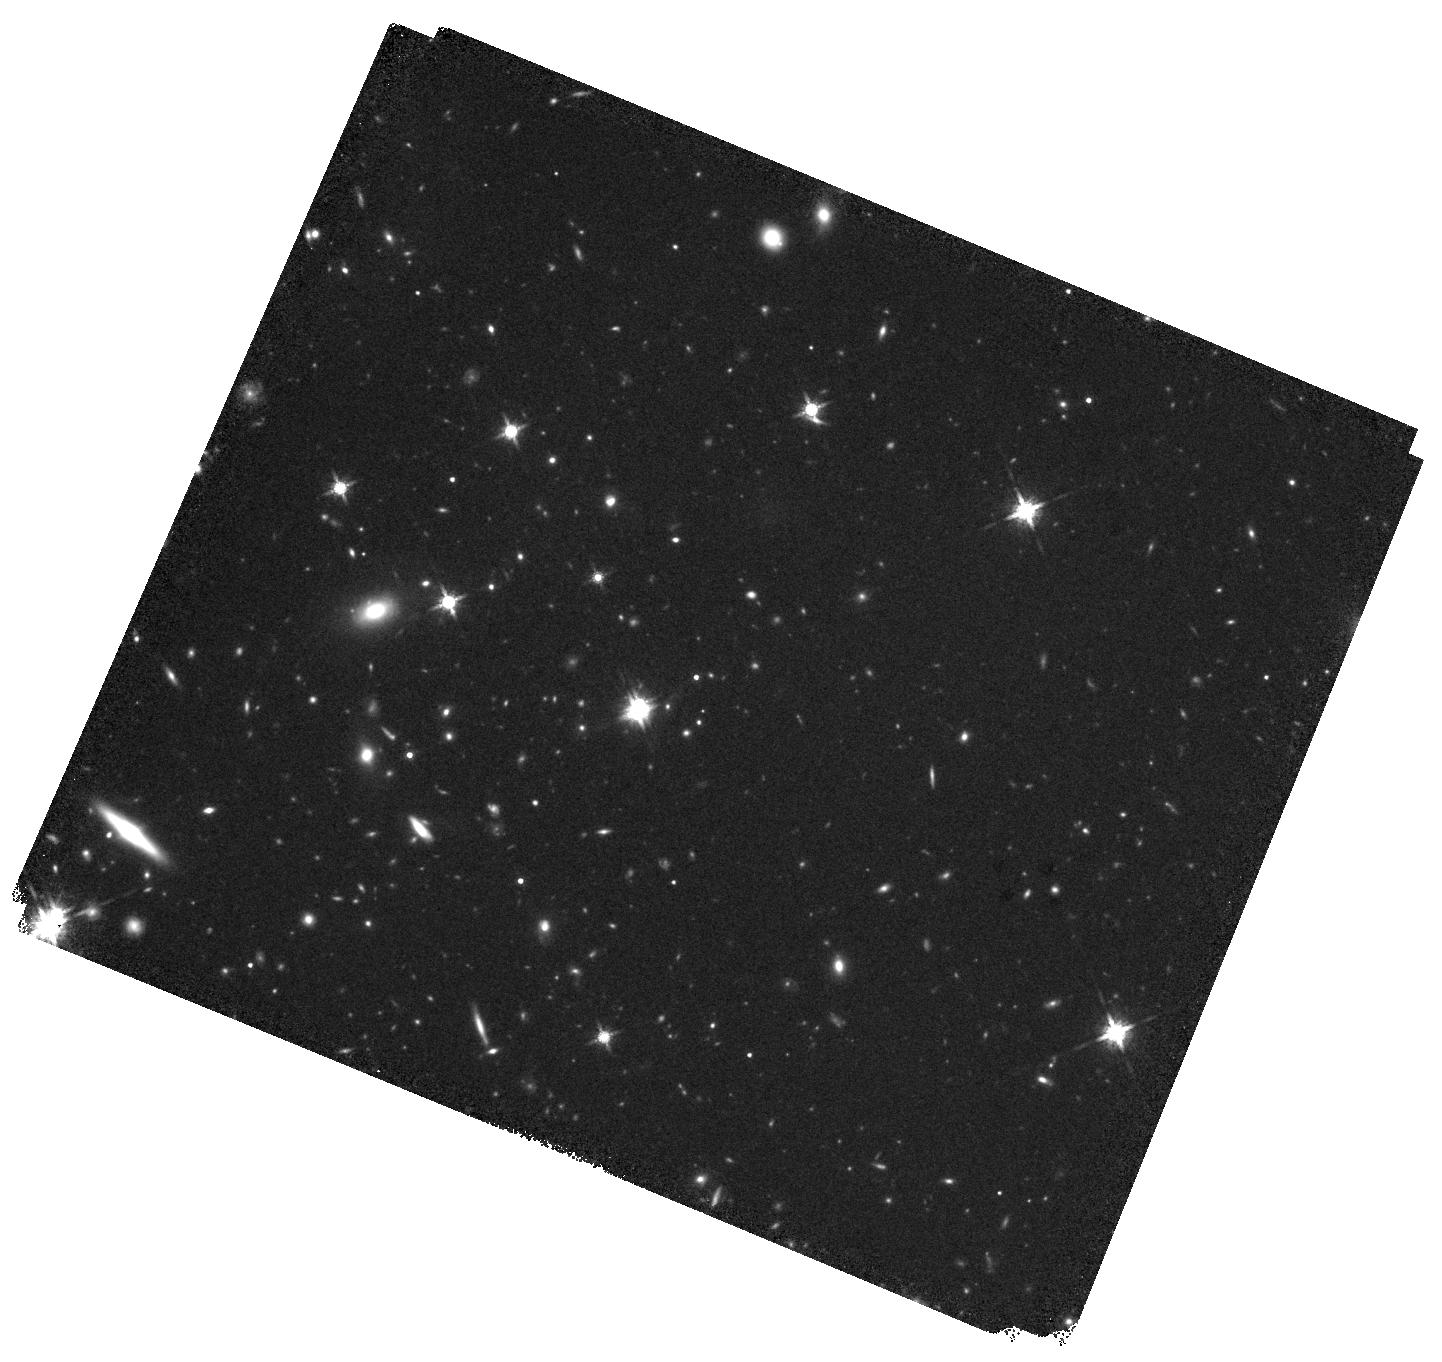
Target: J0803+3908
Instrument: WFC3/IR
Filter: F160W
Exposure: 40 min
Observation ID: hst_17916_10_wfc3_ir_f160w_ifjj10

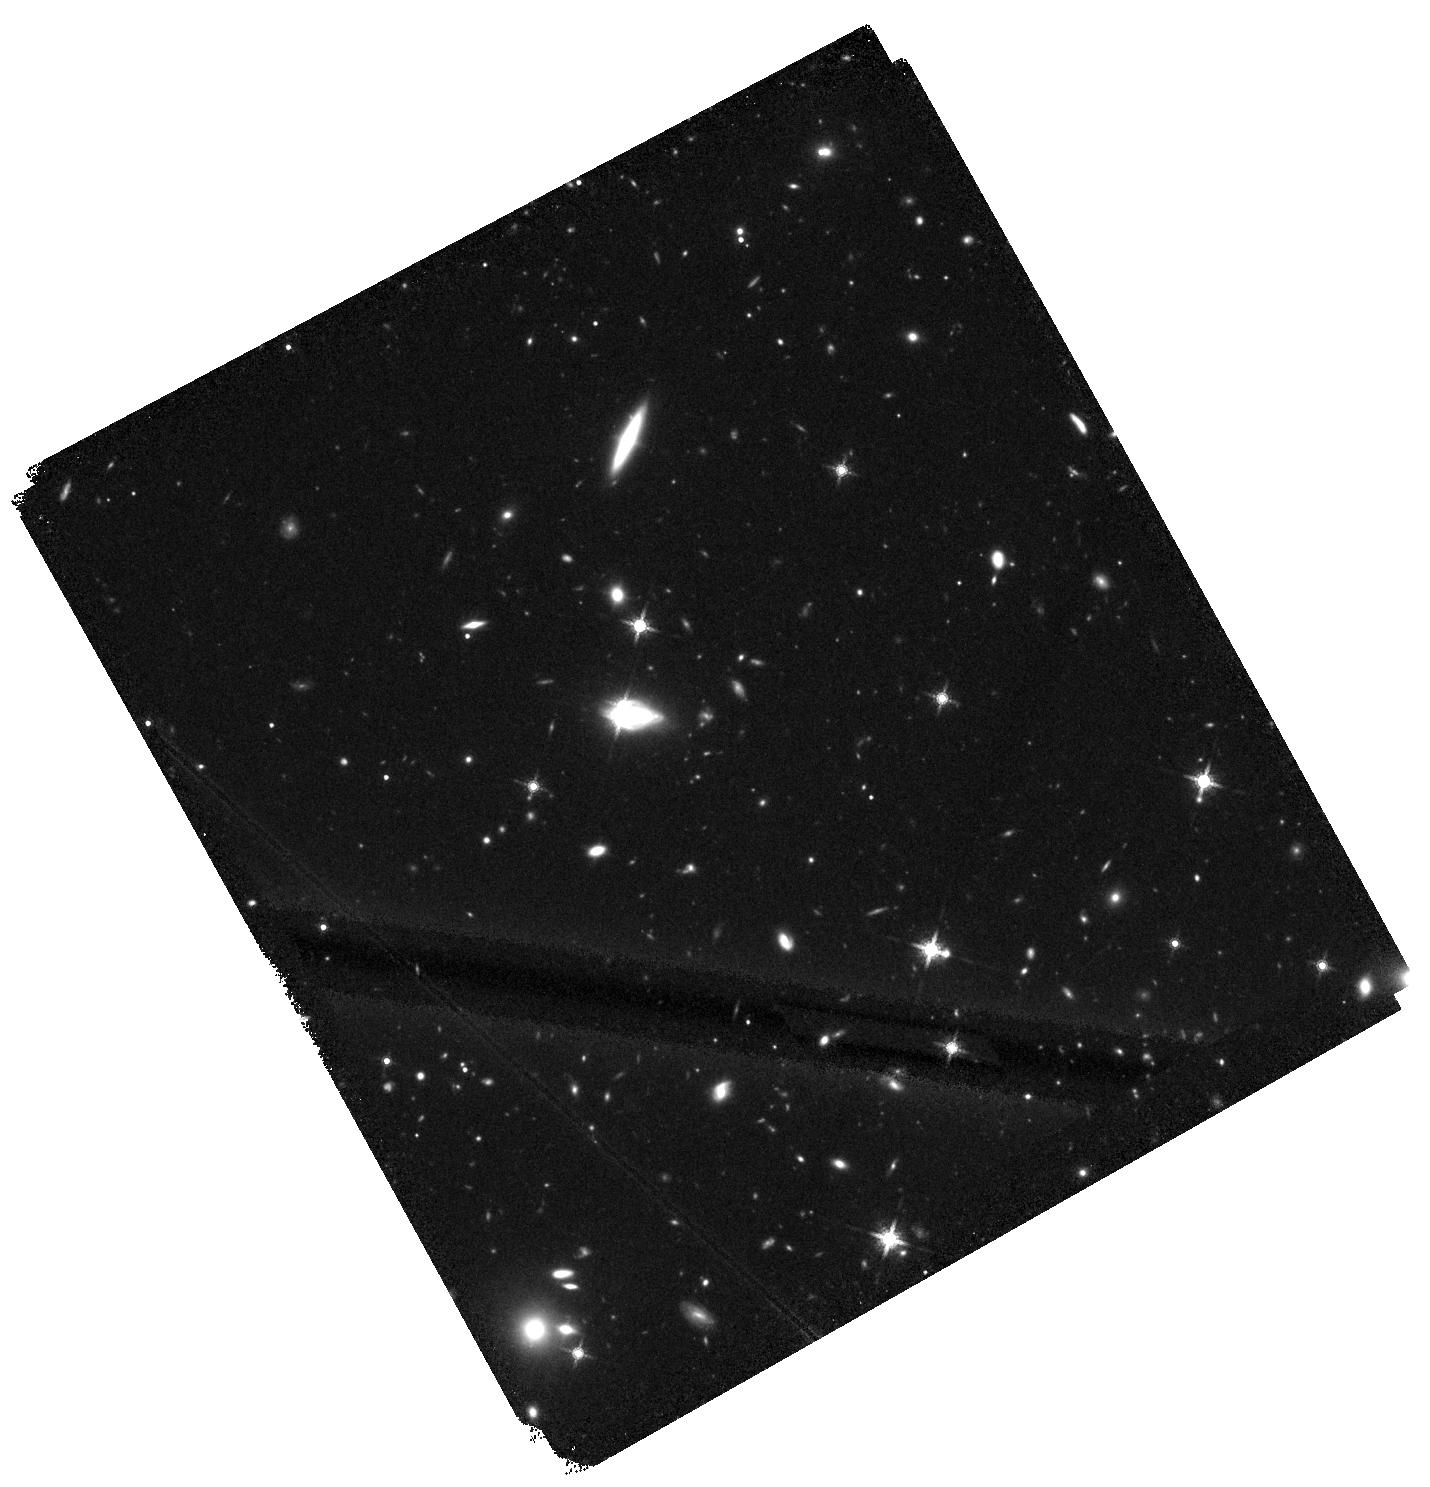
Target: DECALSJ2157-4201
Instrument: WFC3/IR
Filter: F160W
Exposure: 40 min
Observation ID: hst_17916_17_wfc3_ir_f160w_ifjj17

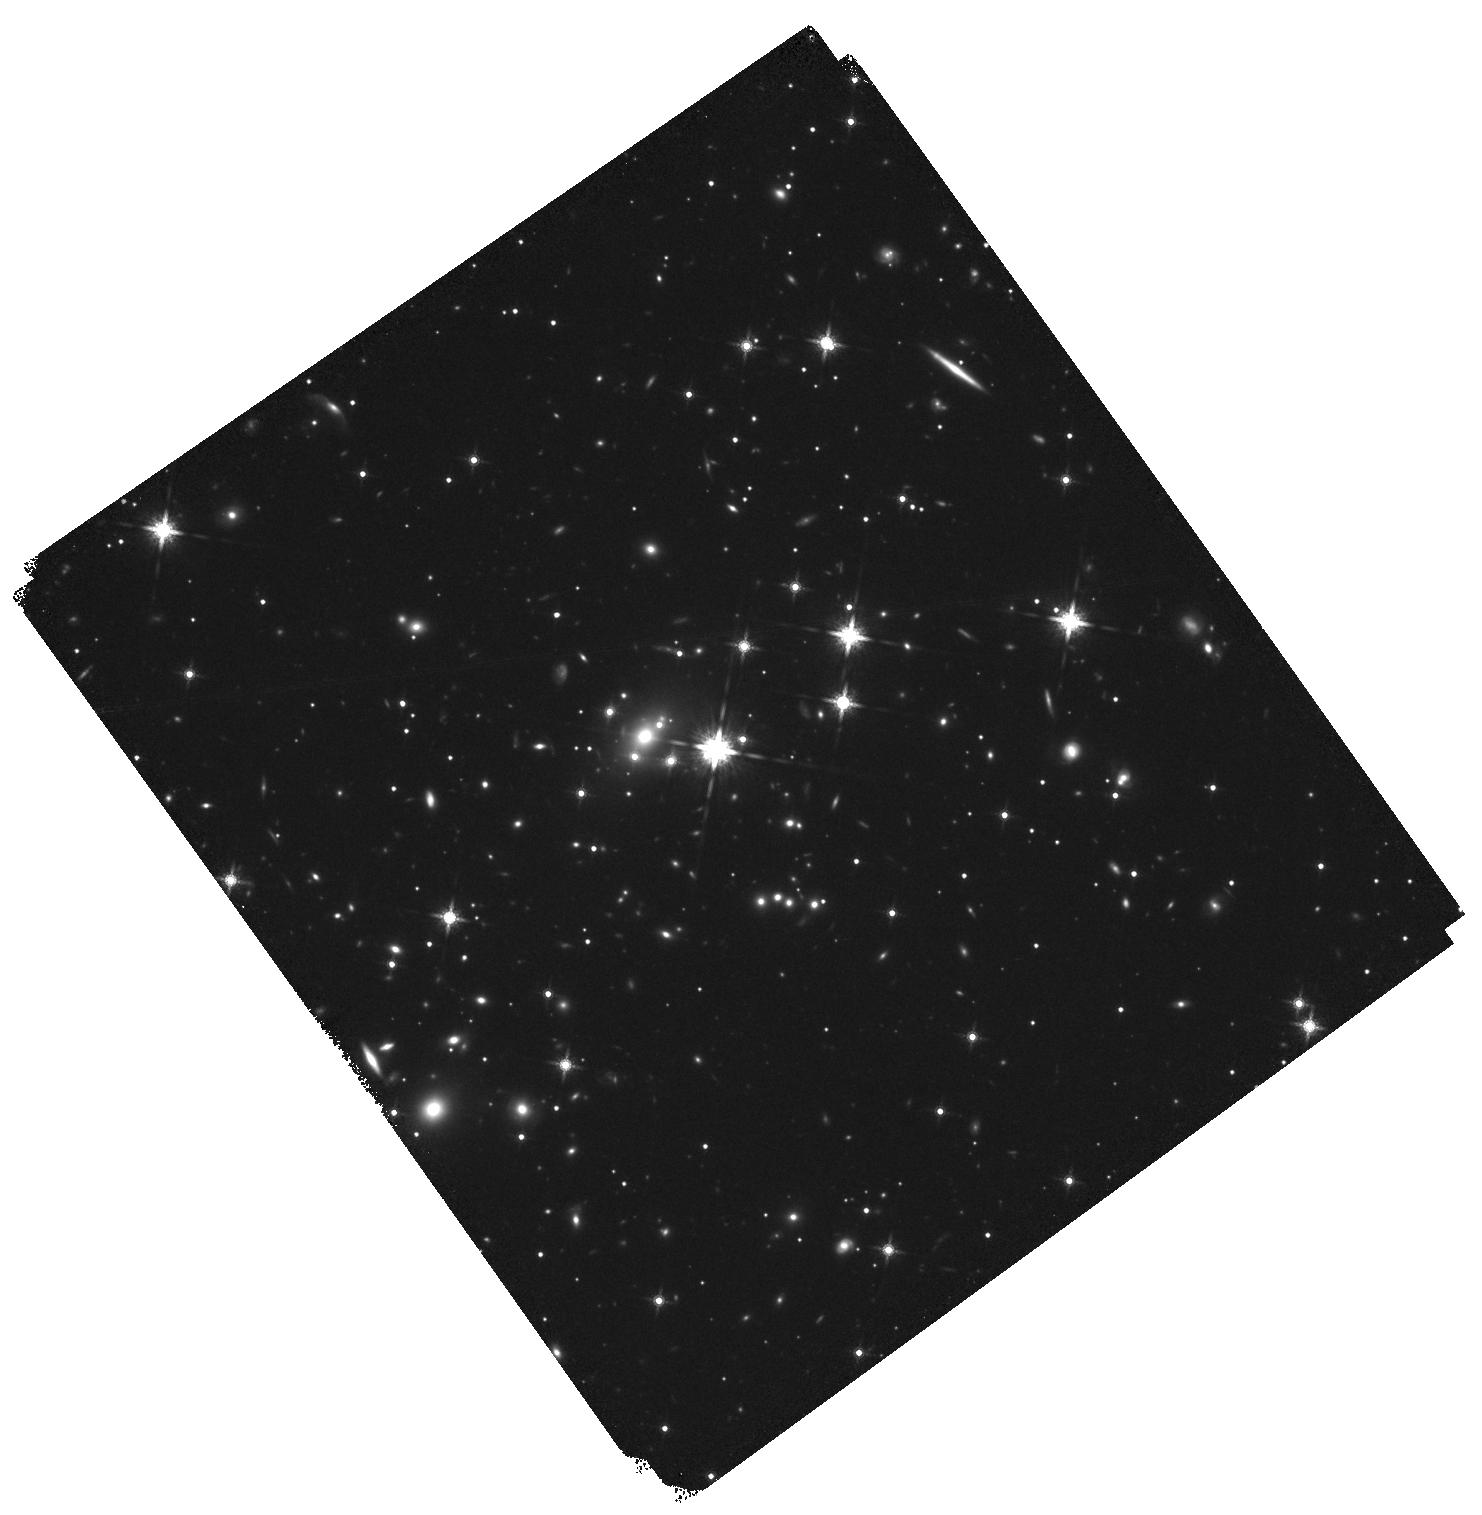
Target: GRALJ1651-0417
Instrument: WFC3/IR
Filter: F160W
Exposure: 38 min
Observation ID: hst_17916_14_wfc3_ir_f160w_ifjj14

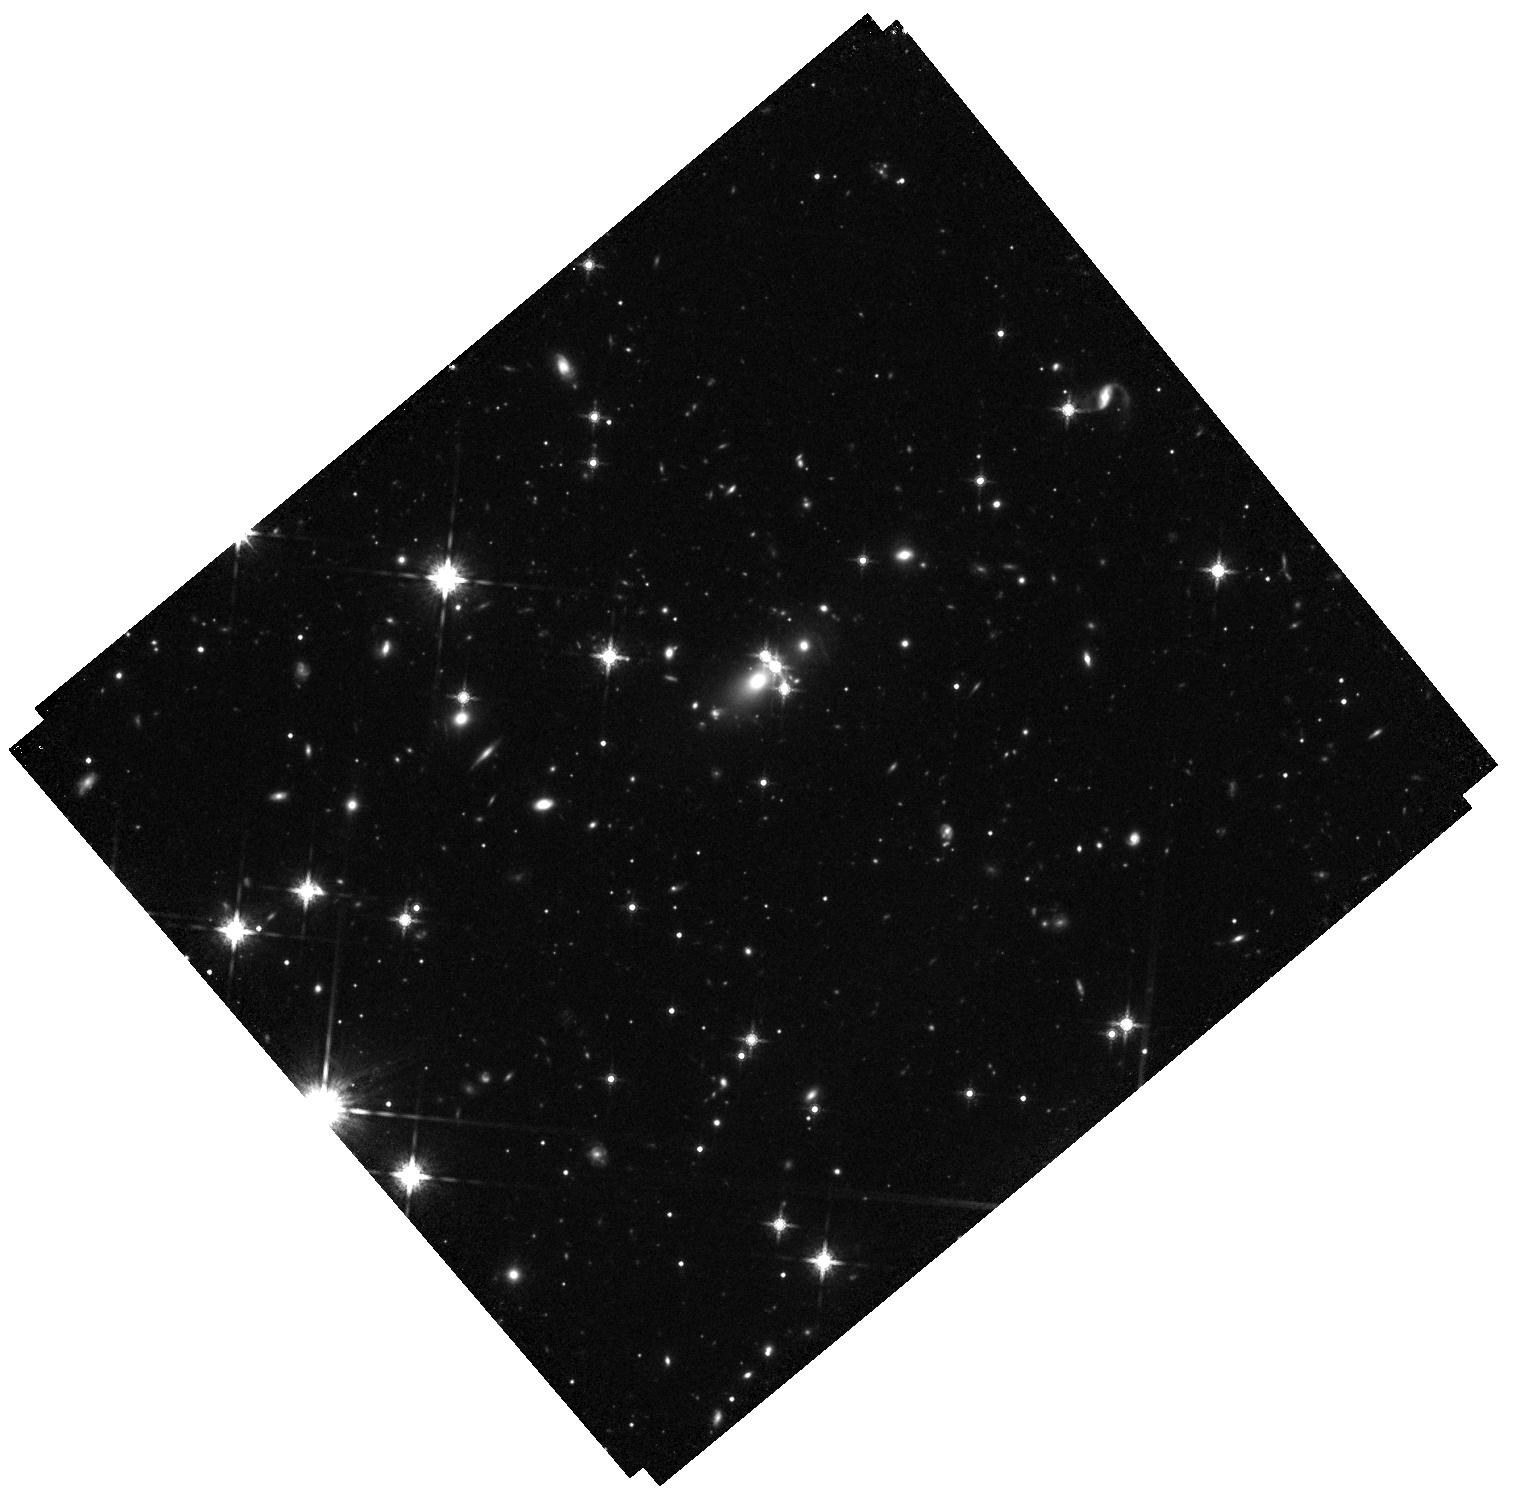
Target: J0457-7820
Instrument: WFC3/IR
Filter: F160W
Exposure: 42 min
Observation ID: hst_17916_04_wfc3_ir_f160w_ifjj04

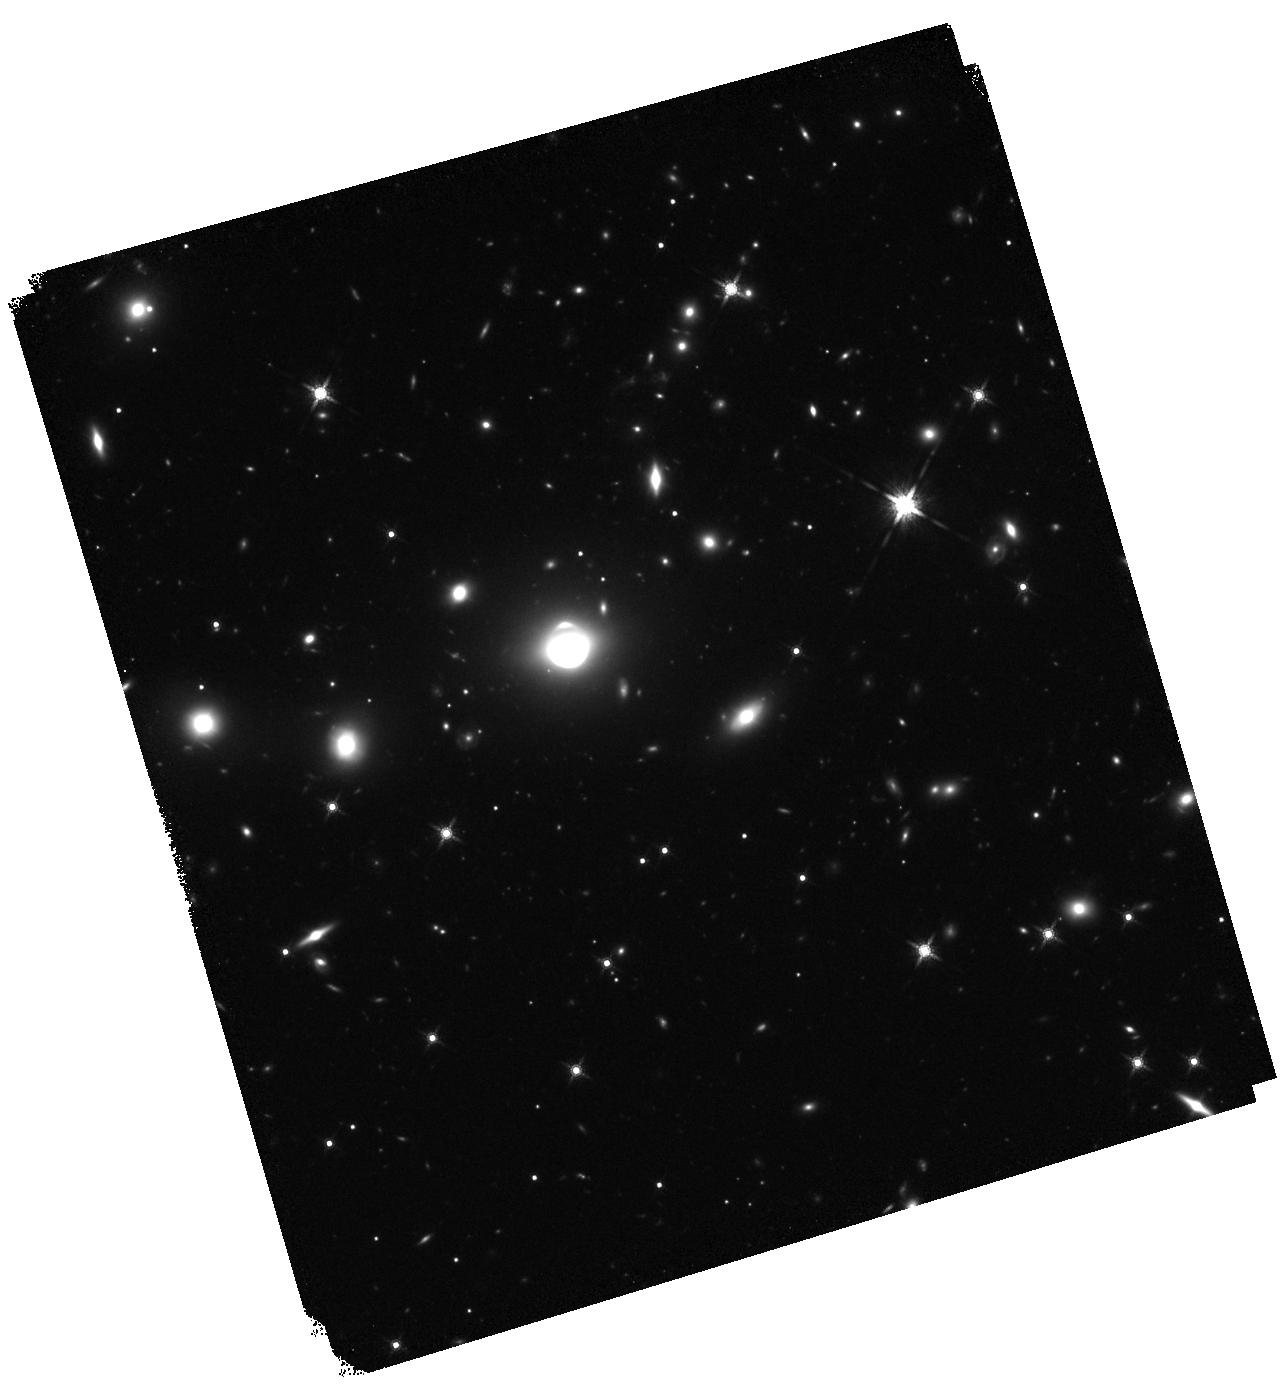
Target: SDSSJ1640+1932
Instrument: WFC3/IR
Filter: F160W
Exposure: 38 min
Observation ID: hst_17916_13_wfc3_ir_f160w_ifjj13

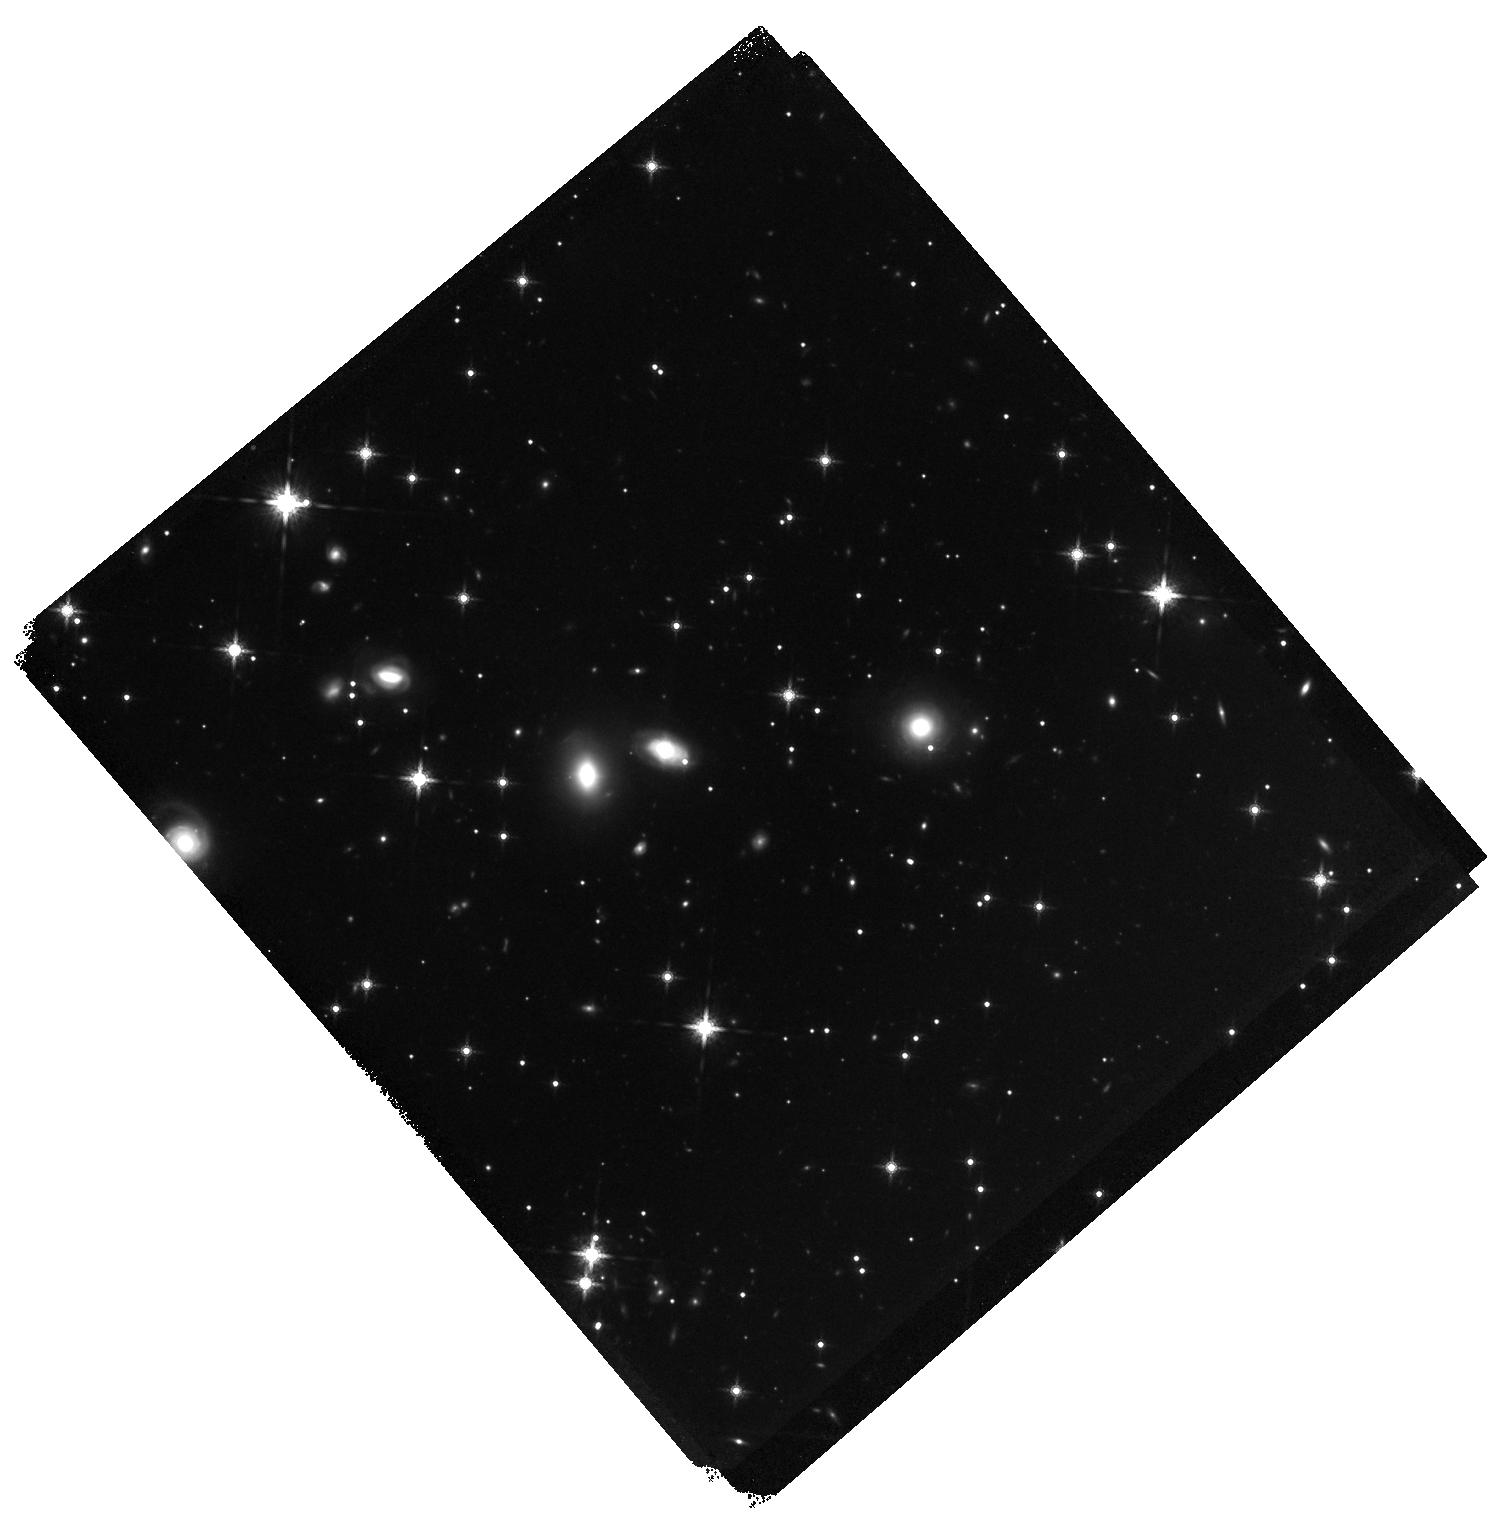
Target: J2017+6204
Instrument: WFC3/IR
Filter: F160W
Exposure: 40 min
Observation ID: hst_17916_15_wfc3_ir_f160w_ifjj15

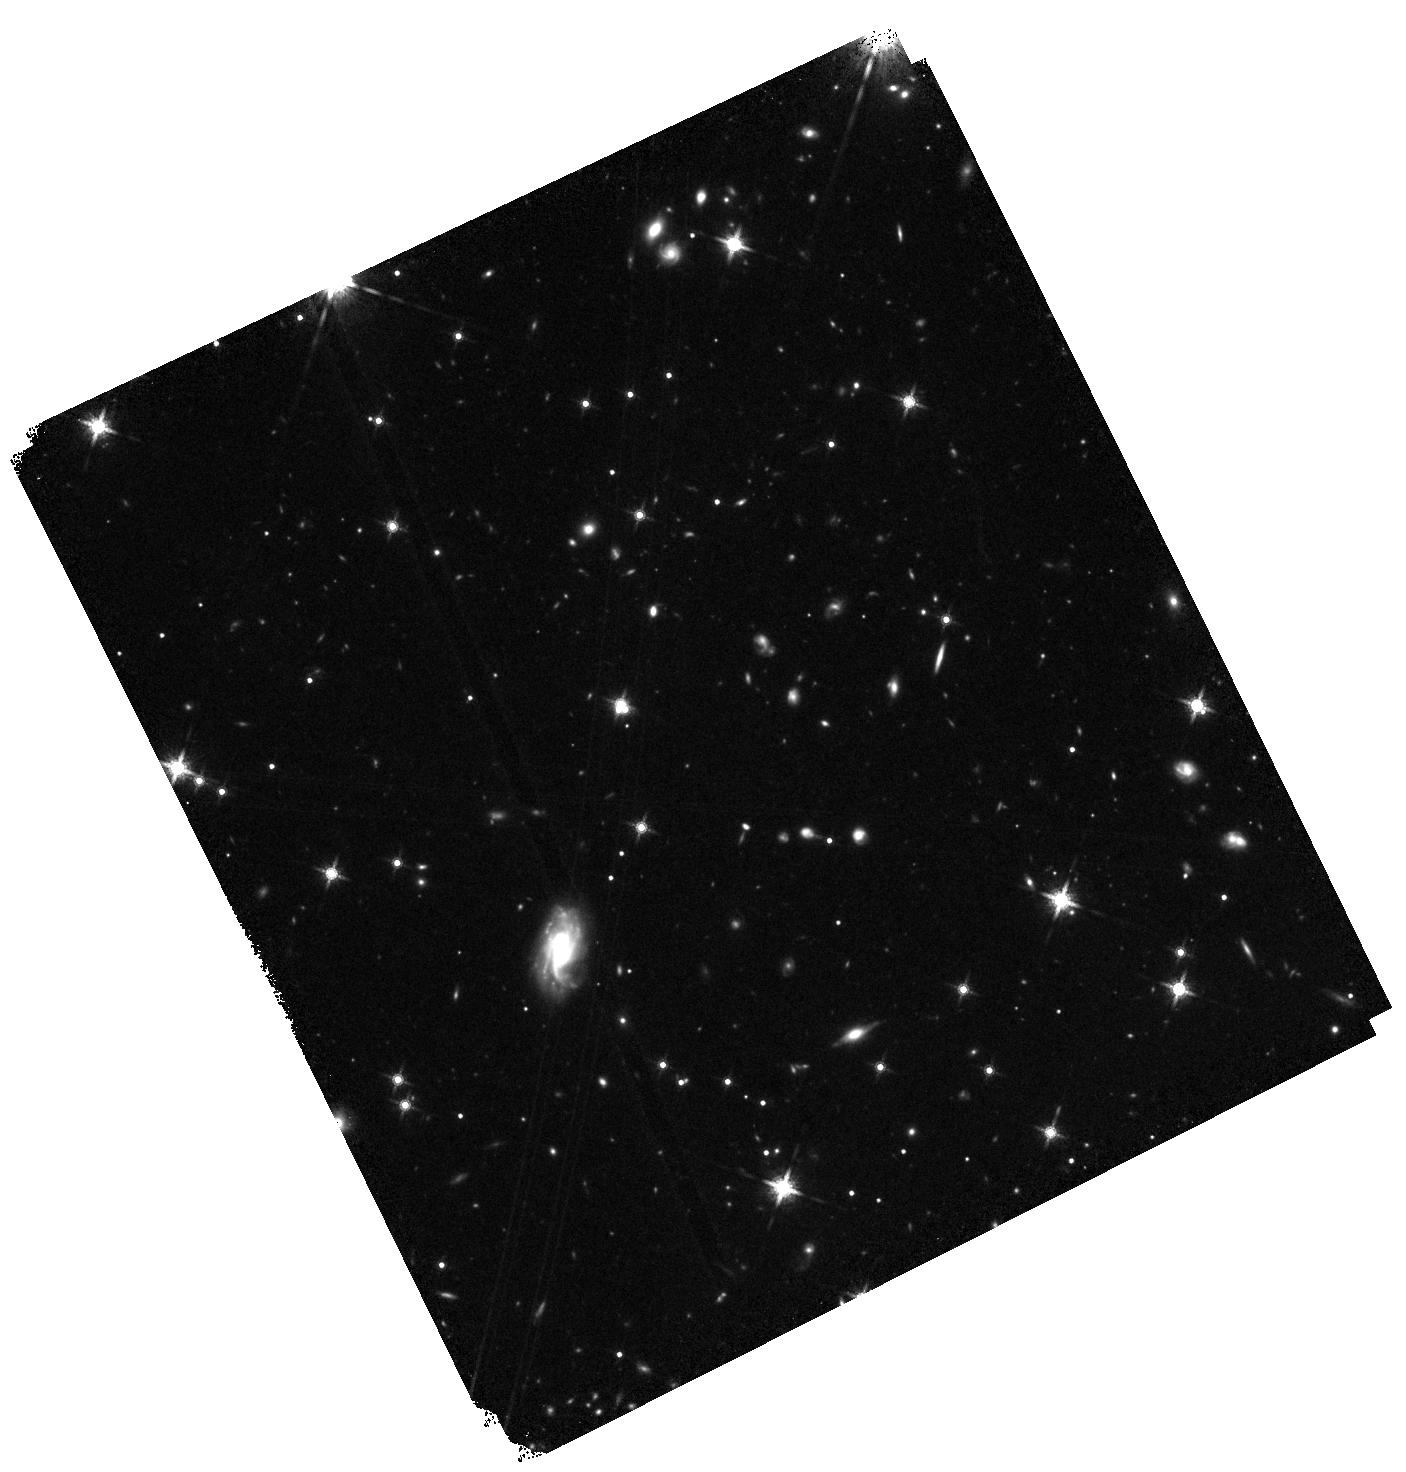
Target: GRALJ2103-0850
Instrument: WFC3/IR
Filter: F160W
Exposure: 38 min
Observation ID: hst_17916_16_wfc3_ir_f160w_ifjj16

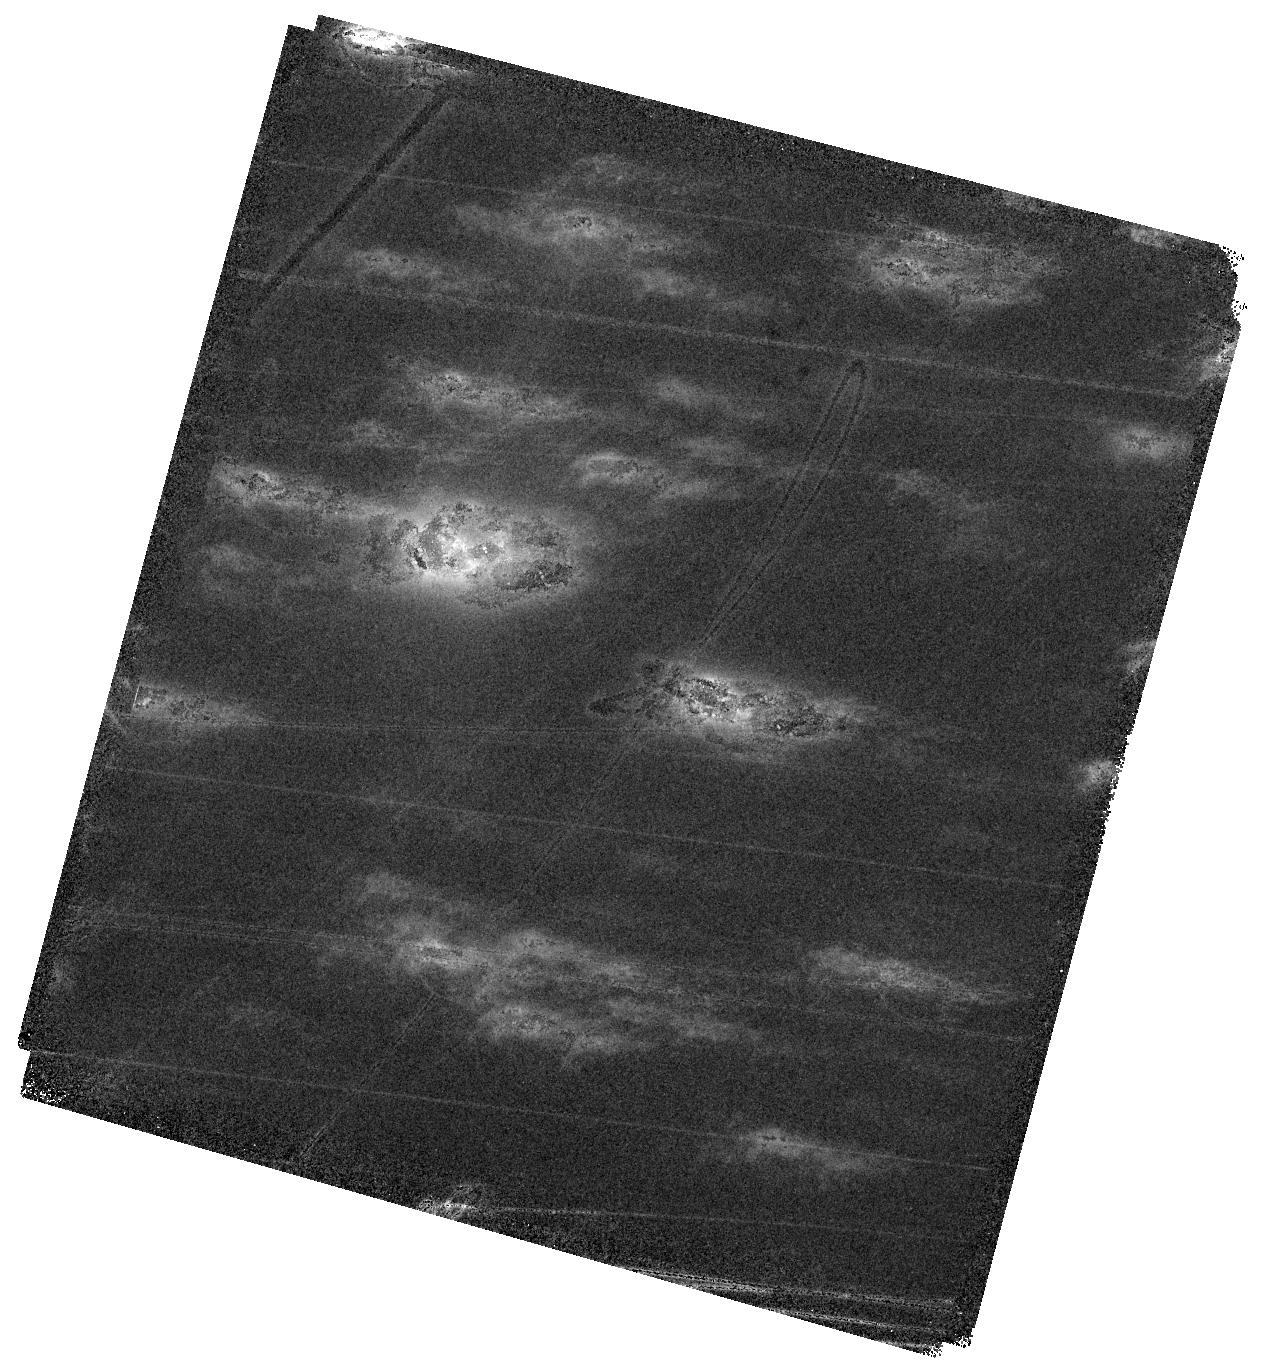
Target: DESIJ2321-0330
Instrument: WFC3/IR
Filter: F160W
Exposure: 38 min
Observation ID: hst_17916_52_wfc3_ir_f160w_ifjj52

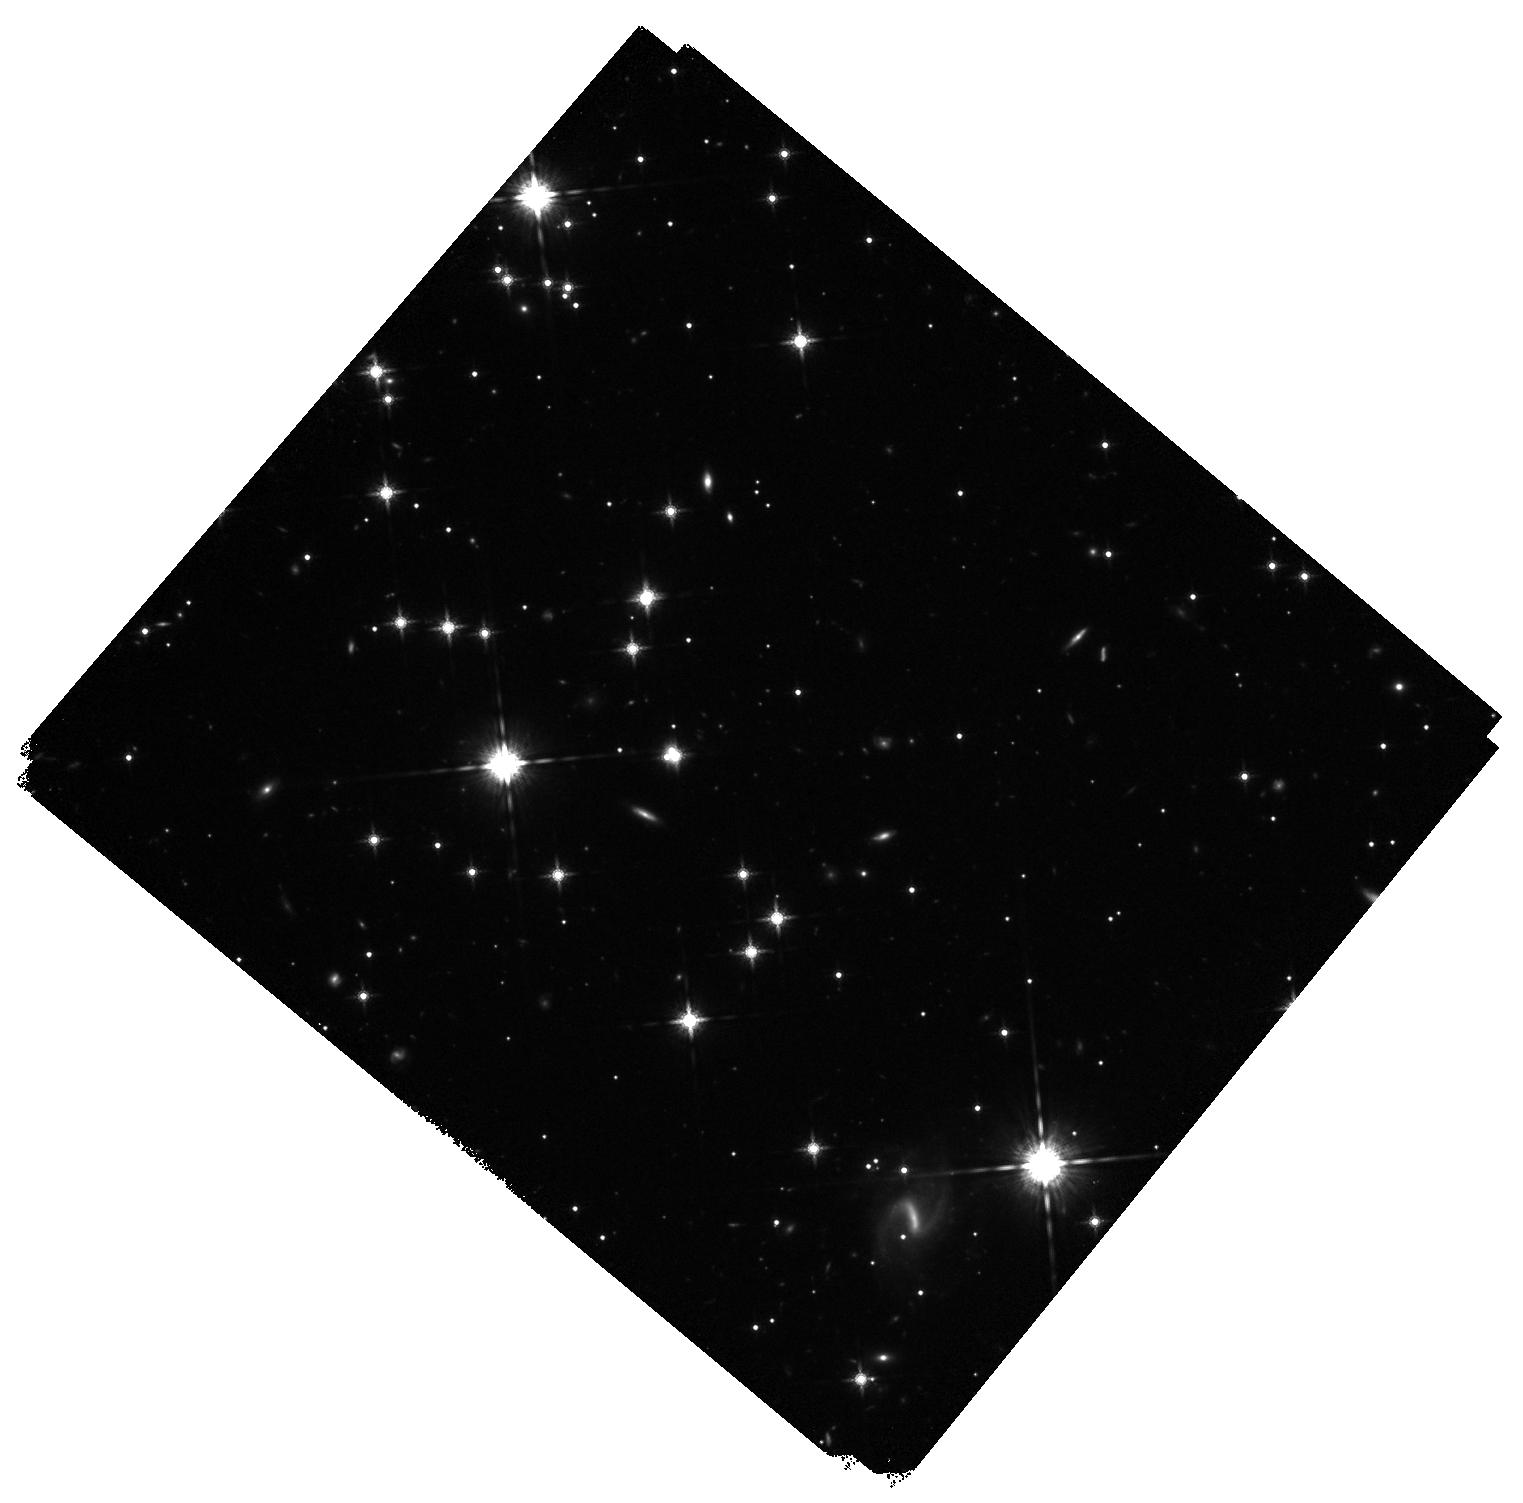
Target: J0608+4229
Instrument: WFC3/IR
Filter: F160W
Exposure: 40 min
Observation ID: hst_17916_06_wfc3_ir_f160w_ifjj06

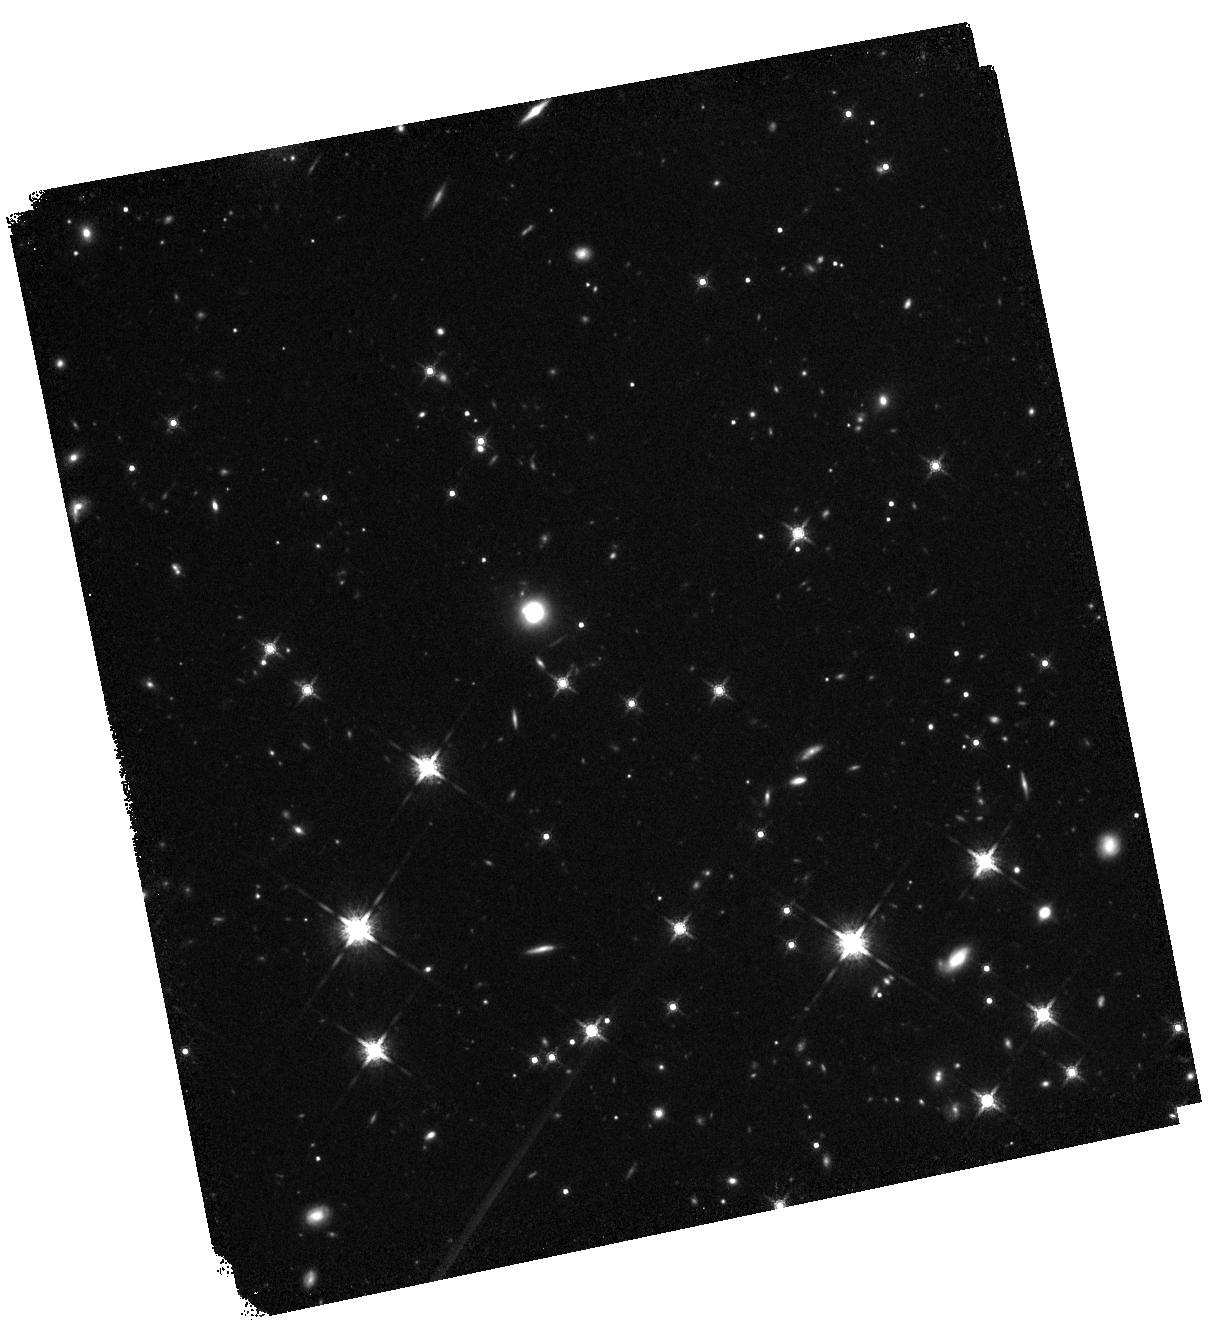
Target: J0607-2152
Instrument: WFC3/IR
Filter: F160W
Exposure: 40 min
Observation ID: hst_17916_05_wfc3_ir_f160w_ifjj05

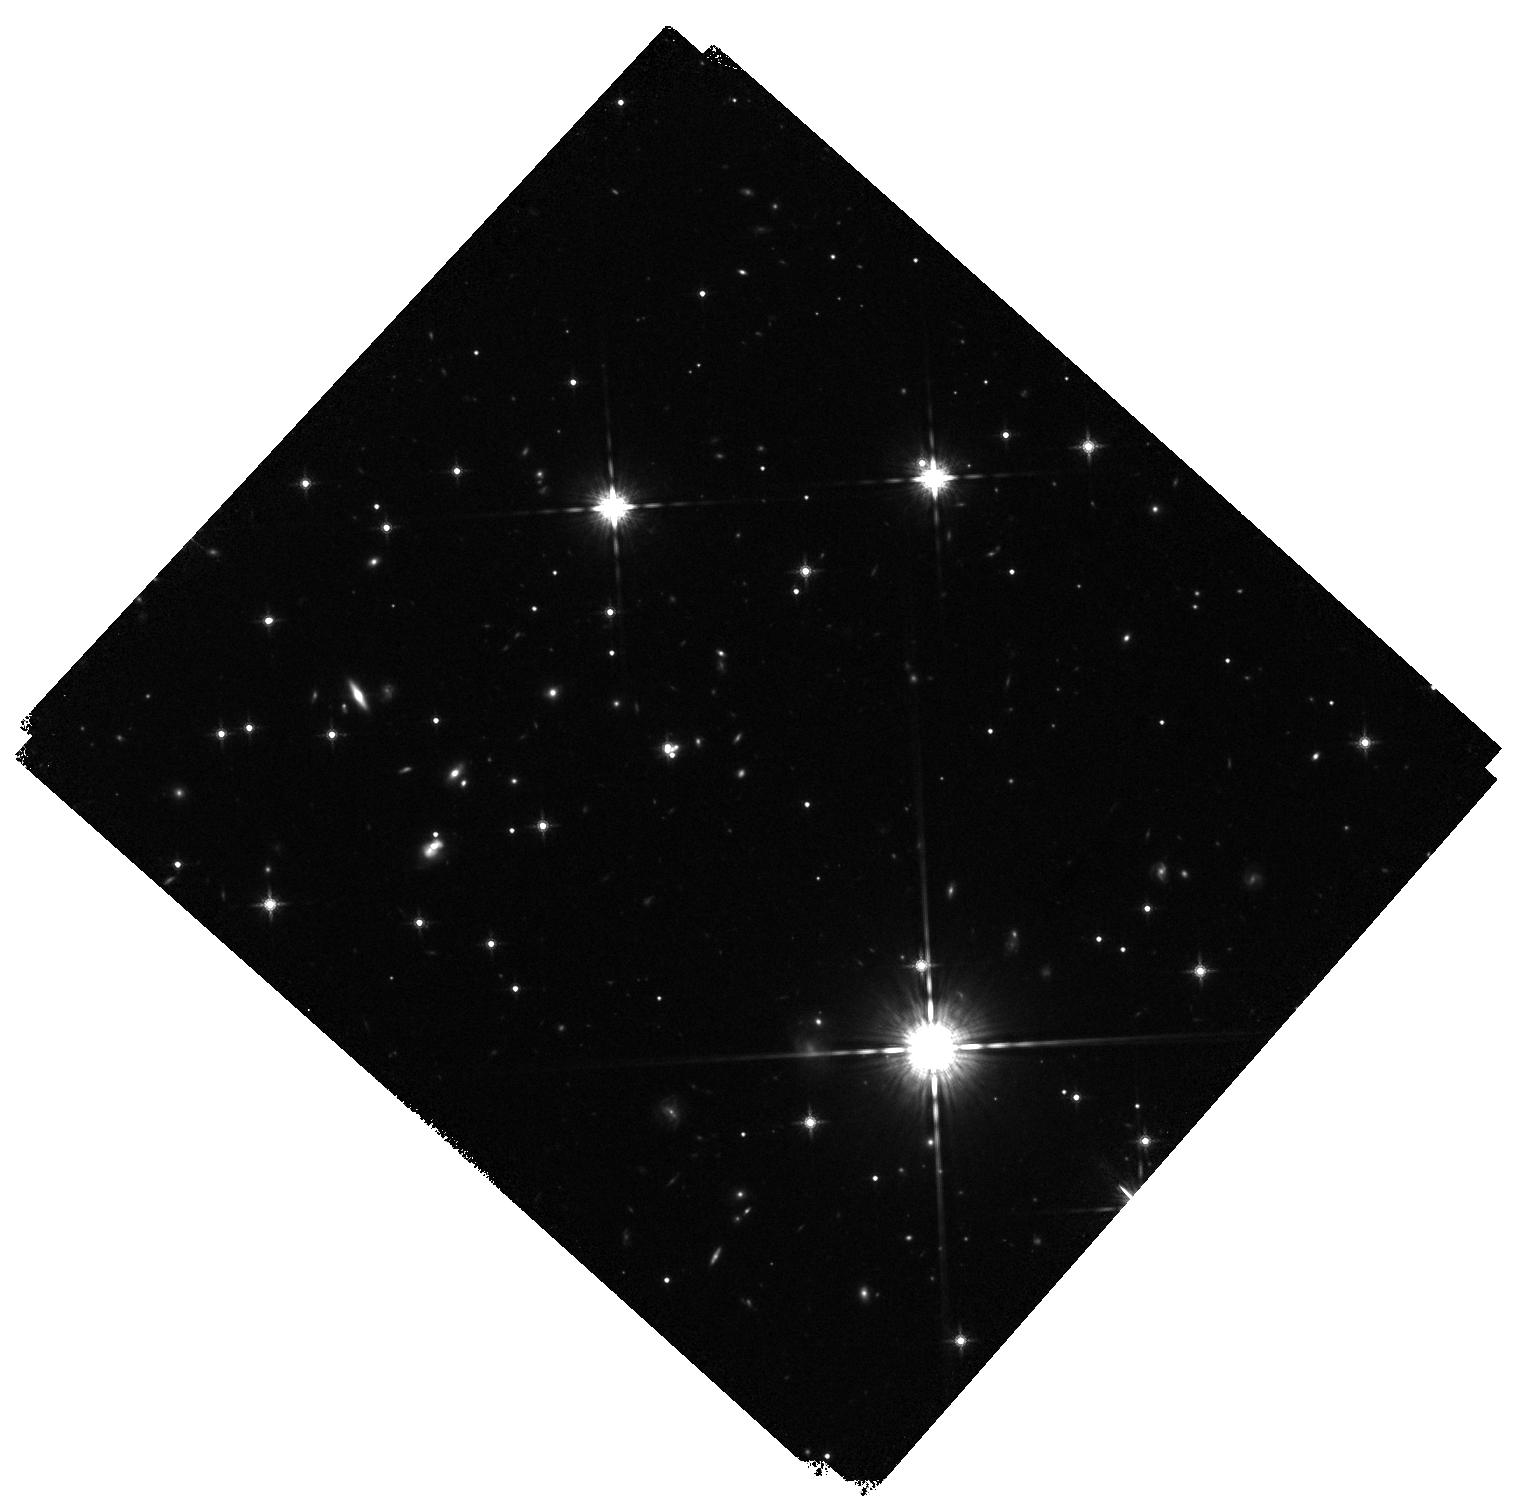
Target: DECALSJ0756+0553
Instrument: WFC3/IR
Filter: F160W
Exposure: 38 min
Observation ID: hst_17916_09_wfc3_ir_f160w_ifjj09

Dark matter, the Hubble tension, and the stellar IMF from HST imaging of quadruply imaged quasars (PI: Treu, Tommaso L.)

What's dark matter? What's the source of the "Hubble tension"? Is the stellar initial mass function universal? What's the structure of accretion disks? How do the correlations between quasar black hole mass and the properties of their host galaxies evolve over cosmic time? HST images of quadruply imaged quasars (quads) have been demonstrated to provide unique ways to address all these fundamental questions. Unfortunately, quads are very rare in the sky, and only a few tens are known. Thus, all the studies based on quads are limited in their precision by small number statistics, as only a subset can typically be used for each application, owing to the diversity of configurations. We propose to image 17 recently discovered quads with WFC3-IR to cement the HST legacy and build a bridge to the future, when 100-1000s of lenses will be known from Euclid/Rubin/Roman. WFC3-IR images are essential to detect the stellar light of the lens galaxy and the lensed QSO host. With its well known PSF WFC3-IR, this sample will be the foundation of future lens modeling with Roman and JWST. In the immediate future, this sample will enable, e.g., the determination of H0 at <2% fully accounting for the mass sheet degeneracy; distinguishing Salpeter and Chabrier IMF at 99% CL for massive ellipticals, and detect a potential turnover in the subhalo mass function down to 10^6.5 solar masses (corresponding to a thermal dark matter mass of 7.7 kev).